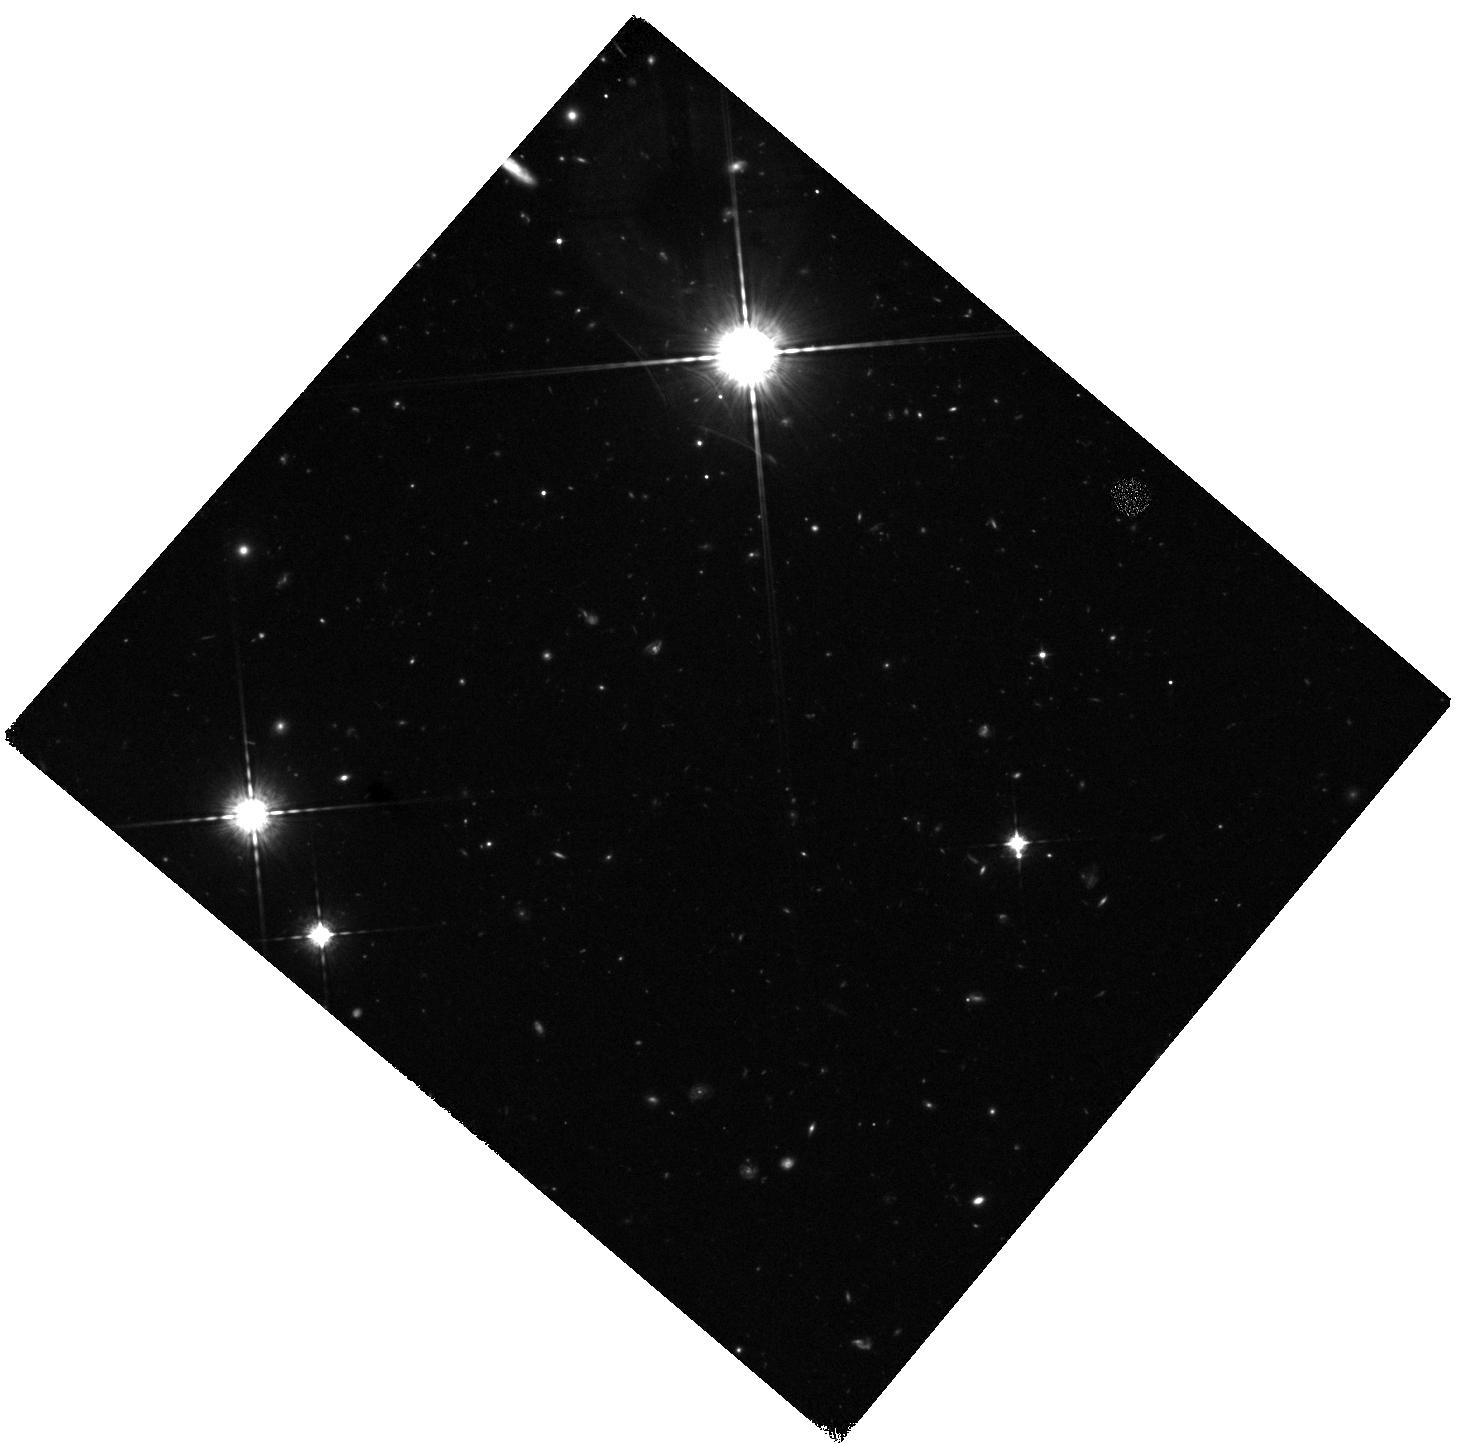
Target: Z7-GIANTLAE
Instrument: WFC3/IR
Filter: F098M
Exposure: 2.2 h
Observation ID: hst_12265_05_wfc3_ir_f098m_ibhi05

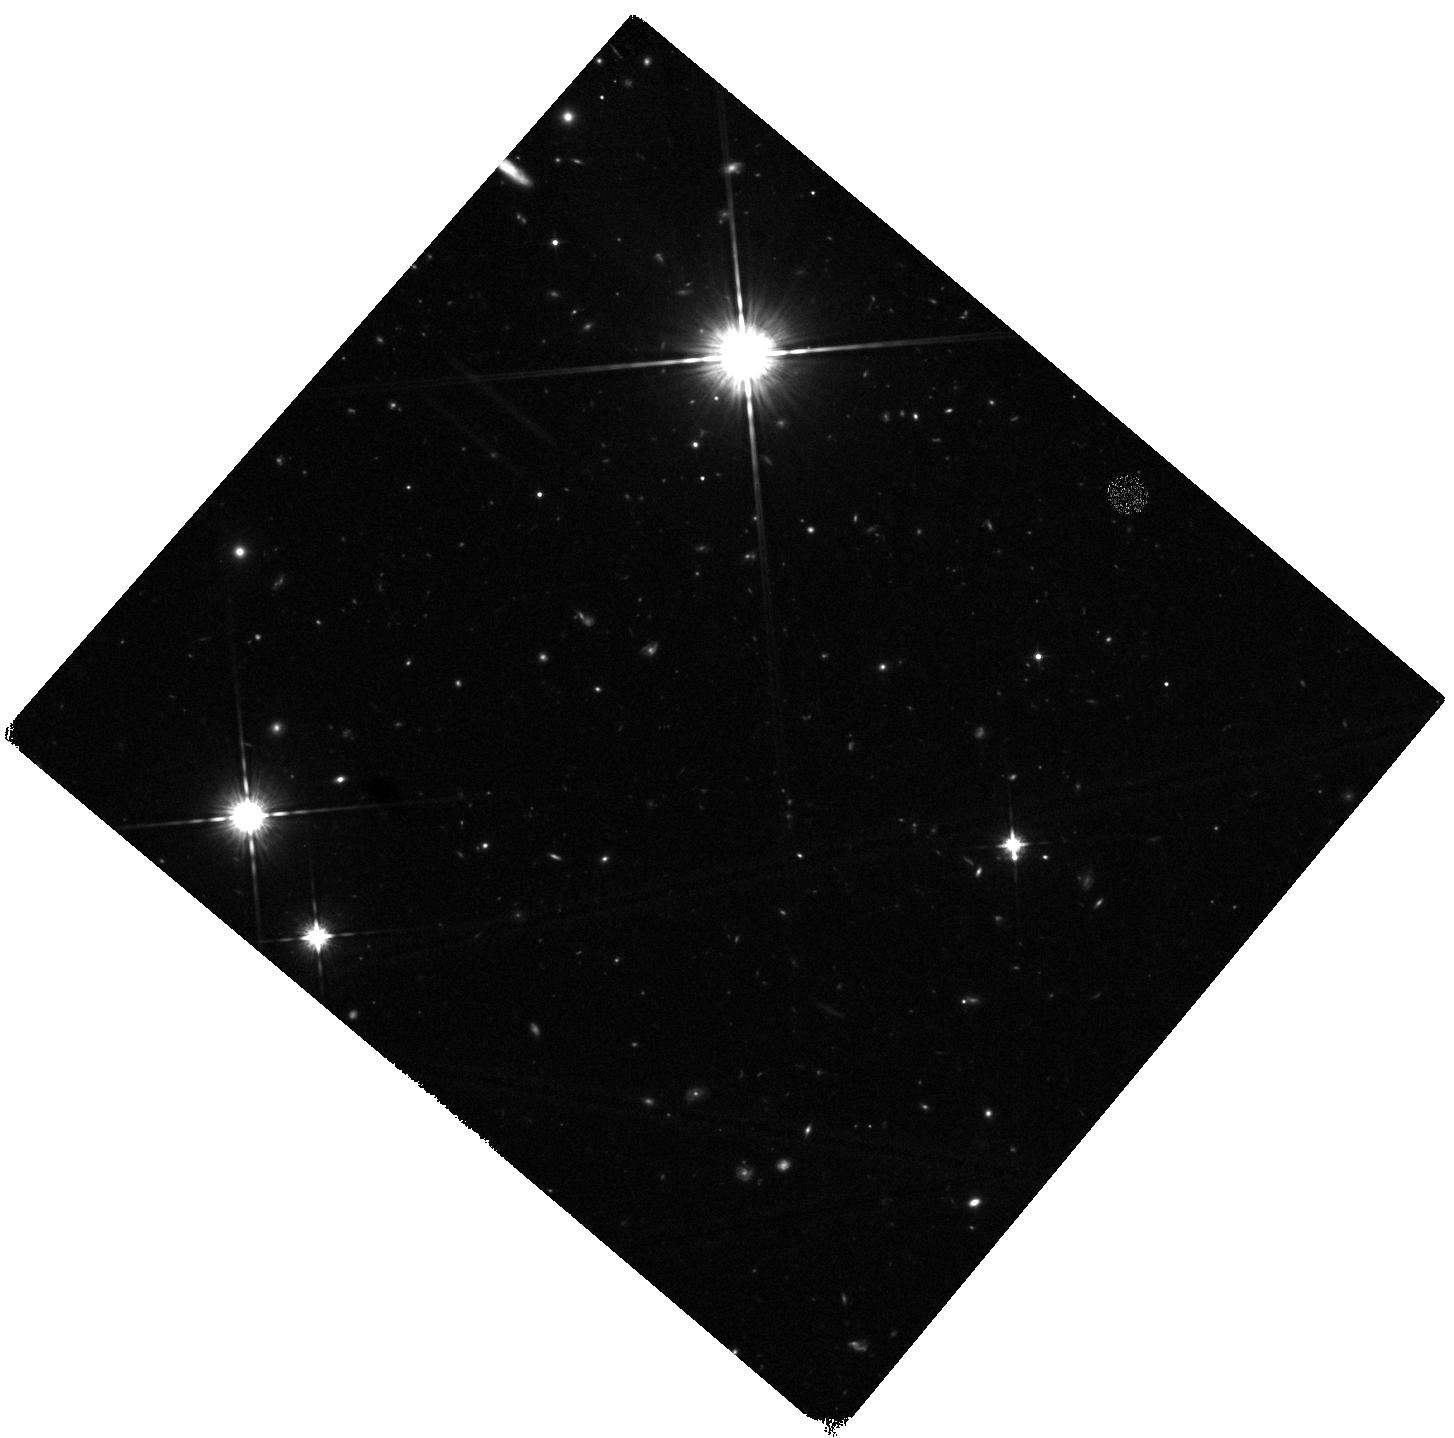
Target: Z7-GIANTLAE
Instrument: WFC3/IR
Filter: F125W
Exposure: 42 min
Observation ID: hst_12265_51_wfc3_ir_f125w_ibhi51

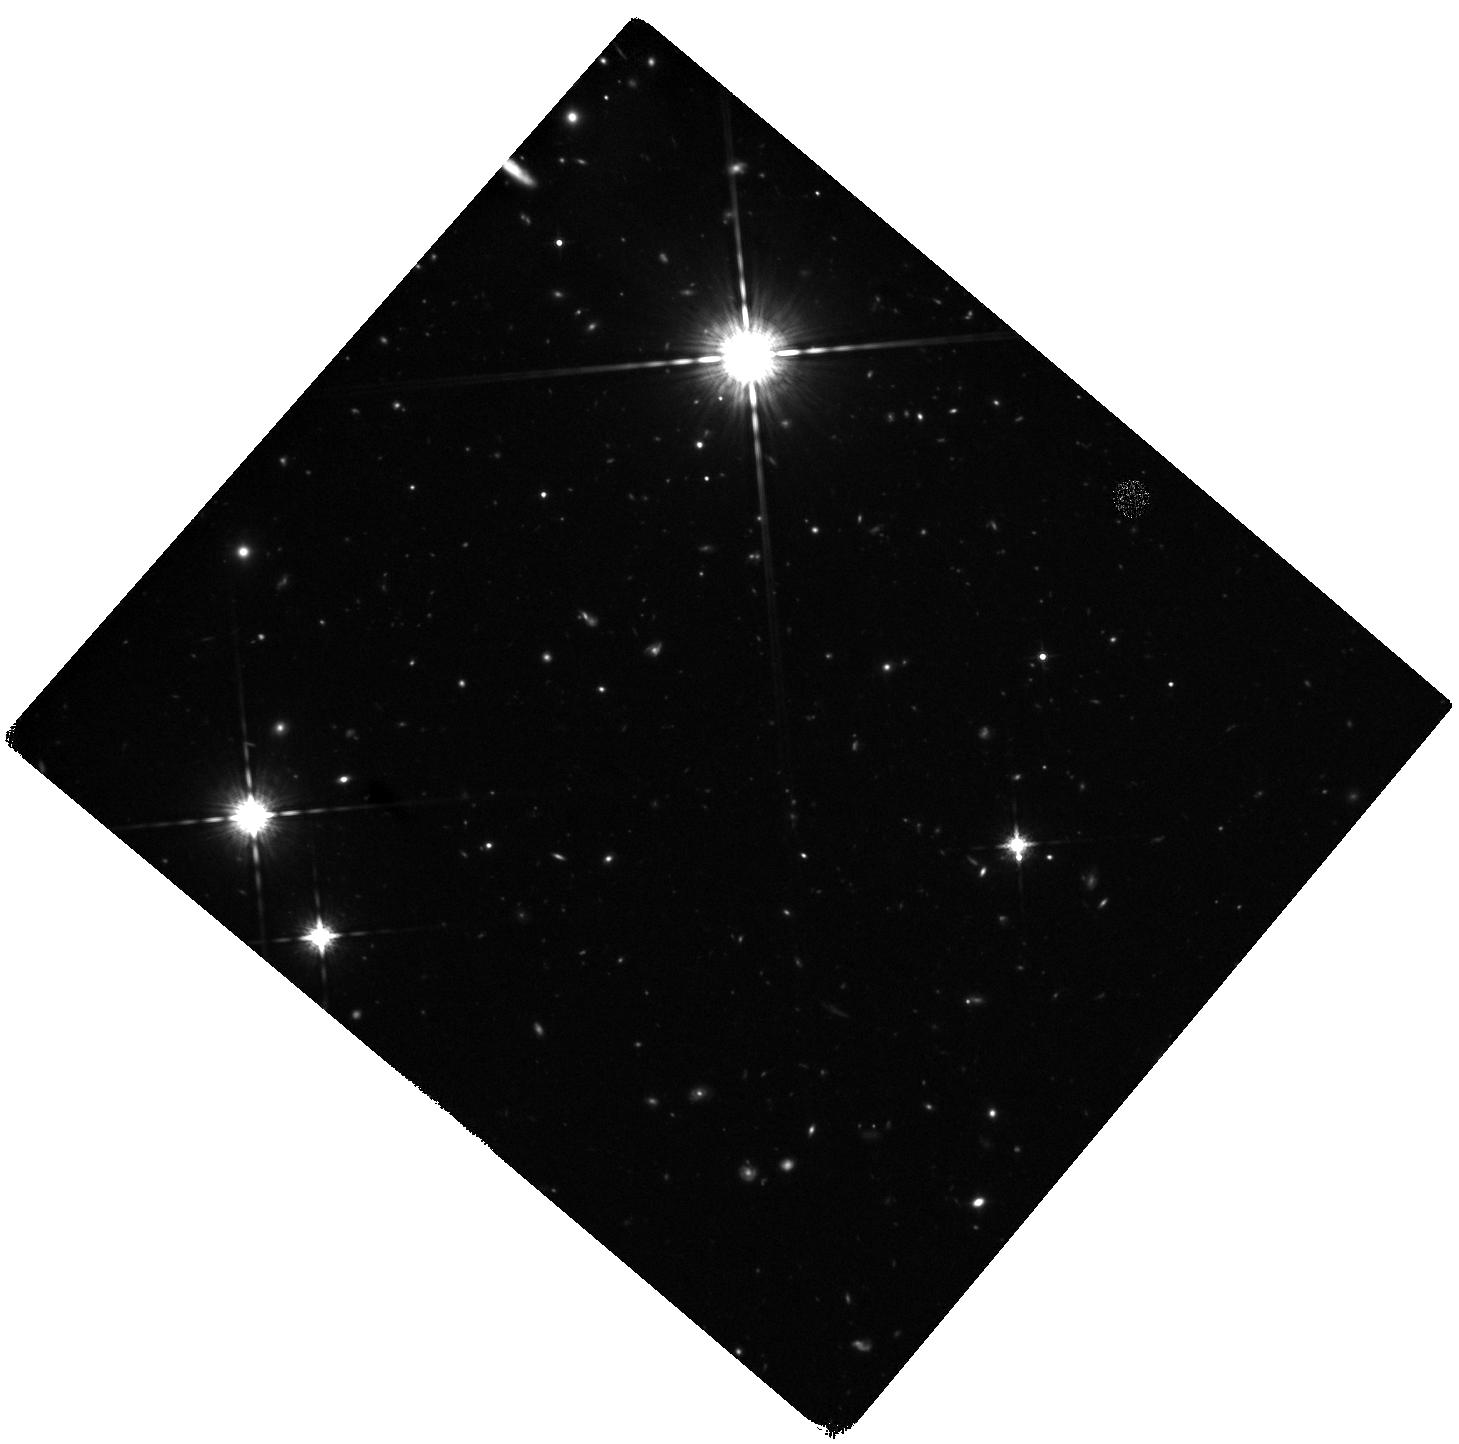
Target: Z7-GIANTLAE
Instrument: WFC3/IR
Filter: F160W
Exposure: 2.2 h
Observation ID: hst_12265_06_wfc3_ir_f160w_ibhi06

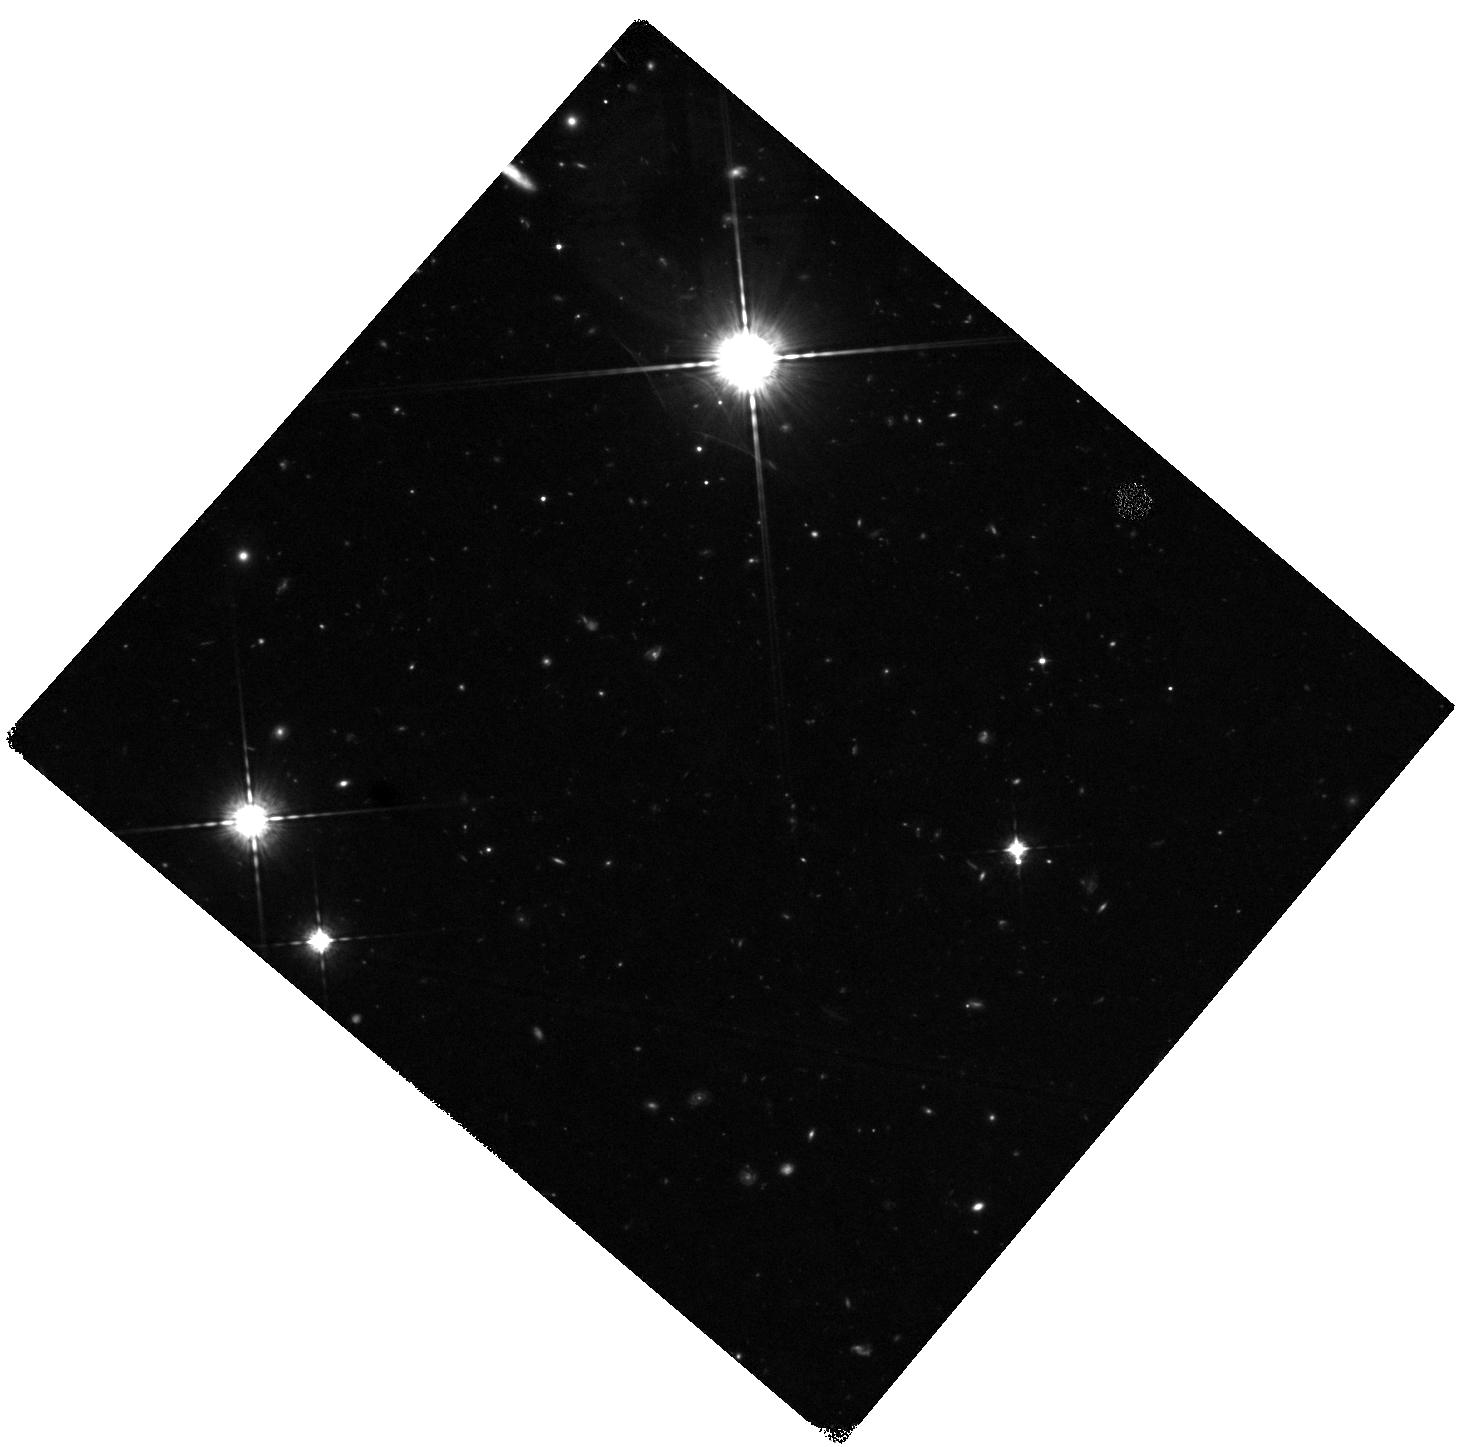
Target: Z7-GIANTLAE
Instrument: WFC3/IR
Filter: F098M
Exposure: 2.2 h
Observation ID: hst_12265_52_wfc3_ir_f098m_ibhi52

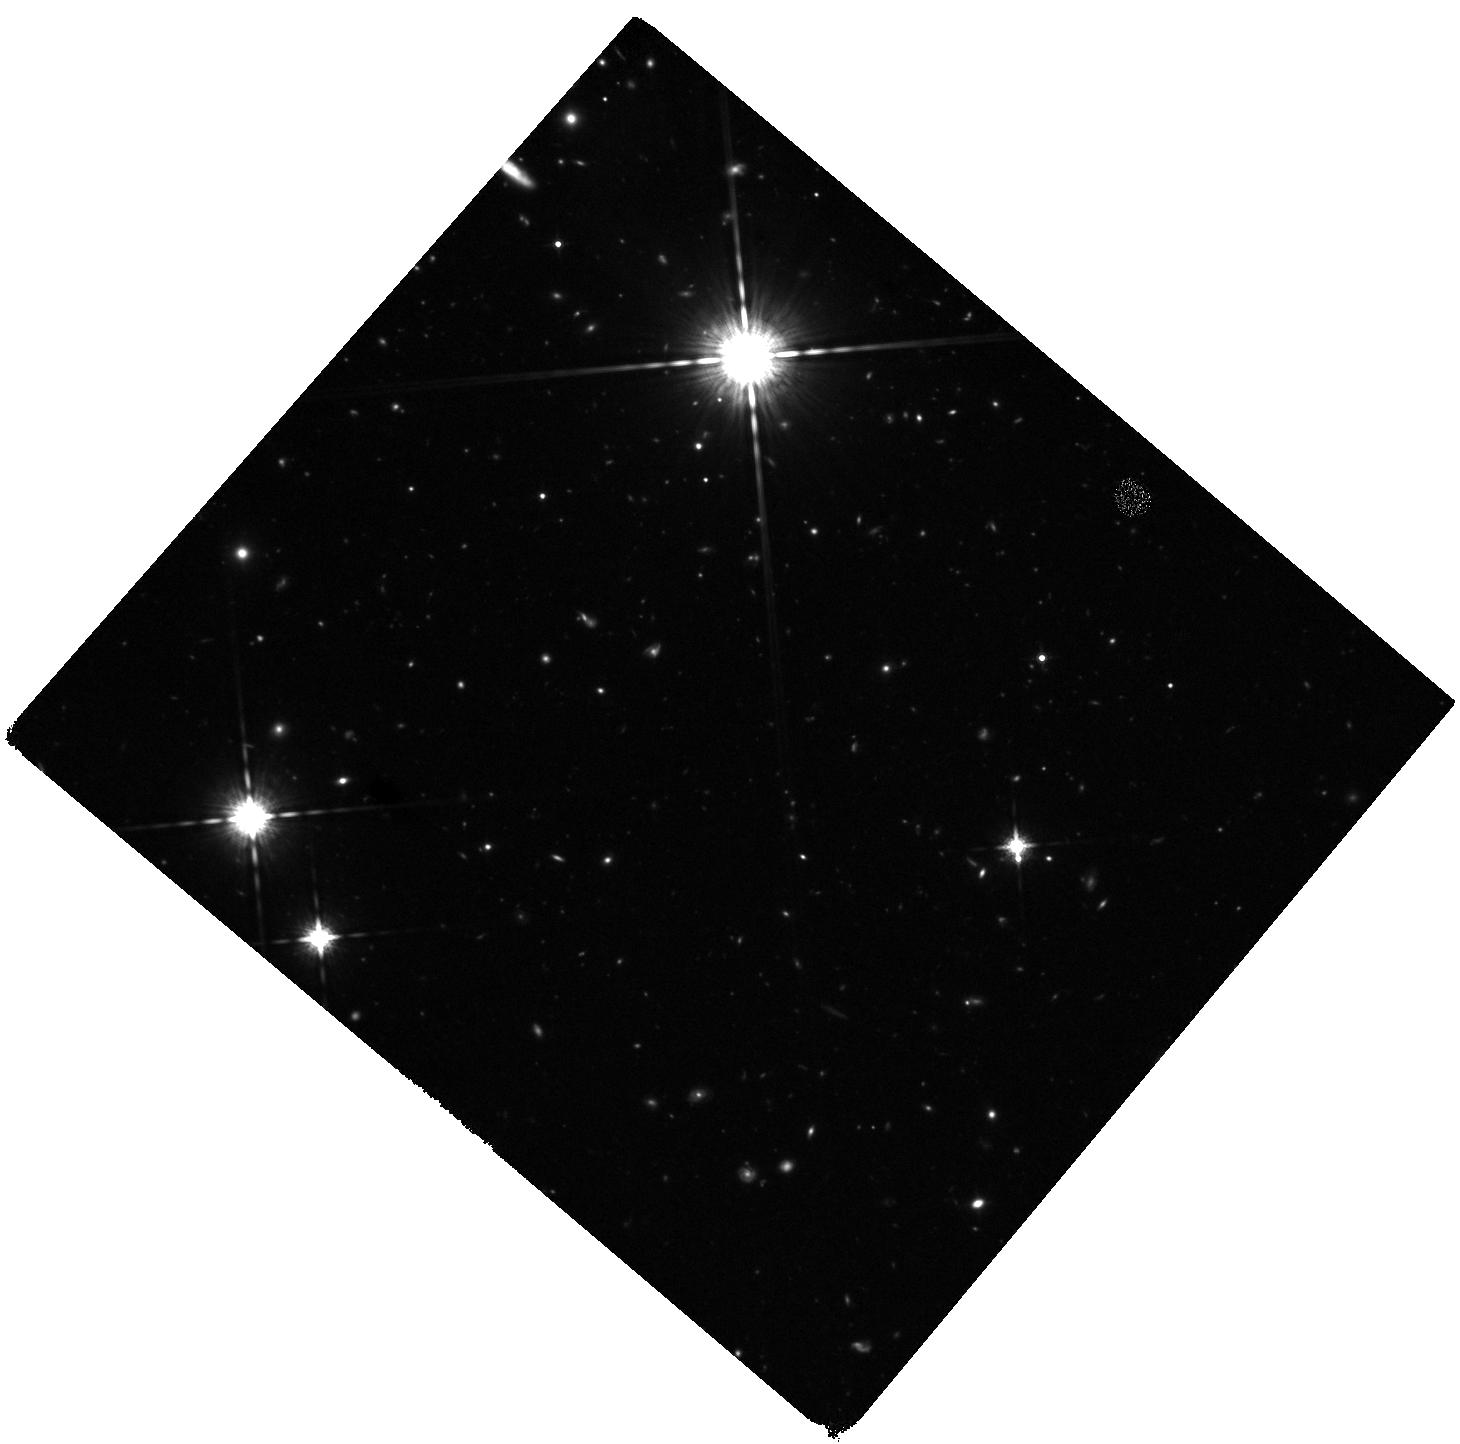
Target: Z7-GIANTLAE
Instrument: WFC3/IR
Filter: F160W
Exposure: 2.2 h
Observation ID: hst_12265_03_wfc3_ir_f160w_ibhi03

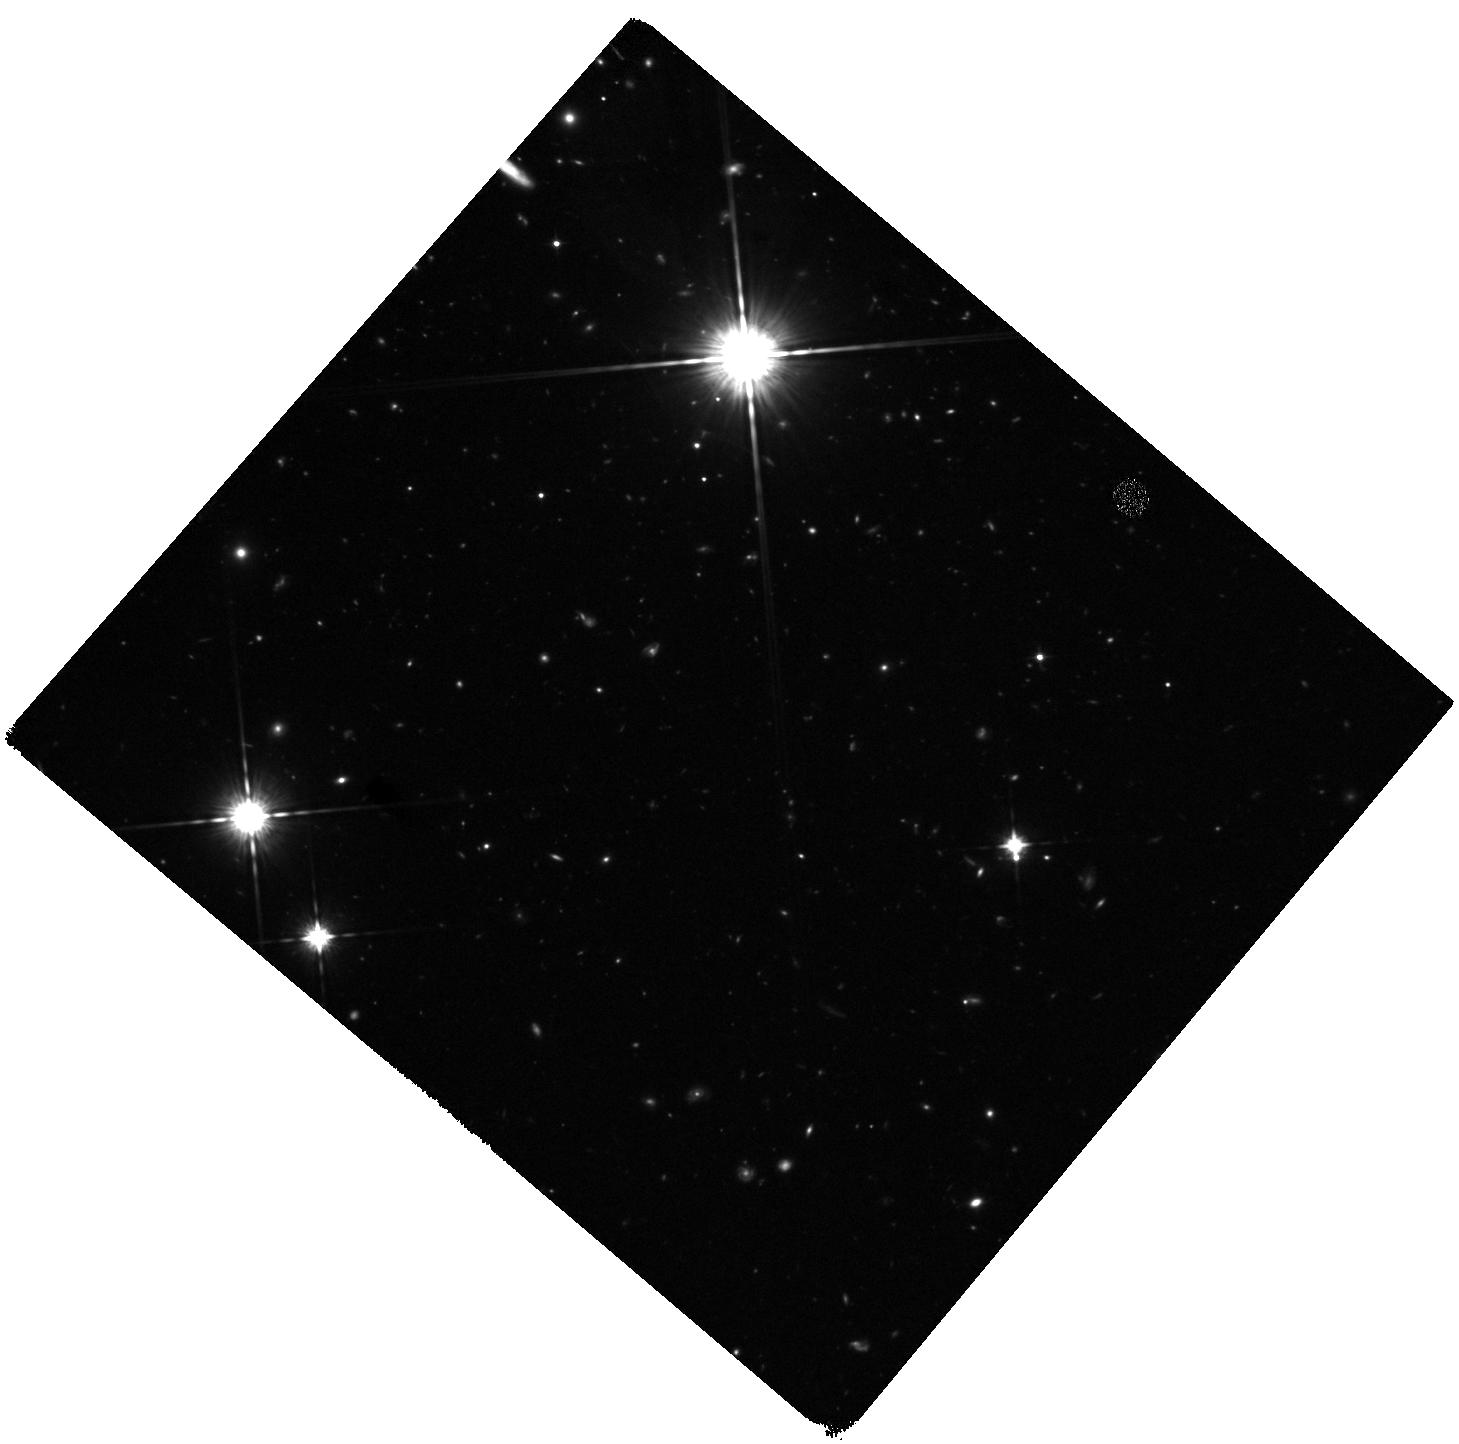
Target: Z7-GIANTLAE
Instrument: WFC3/IR
Filter: F125W
Exposure: 1.7 h
Observation ID: hst_12265_01_wfc3_ir_f125w_ibhi01

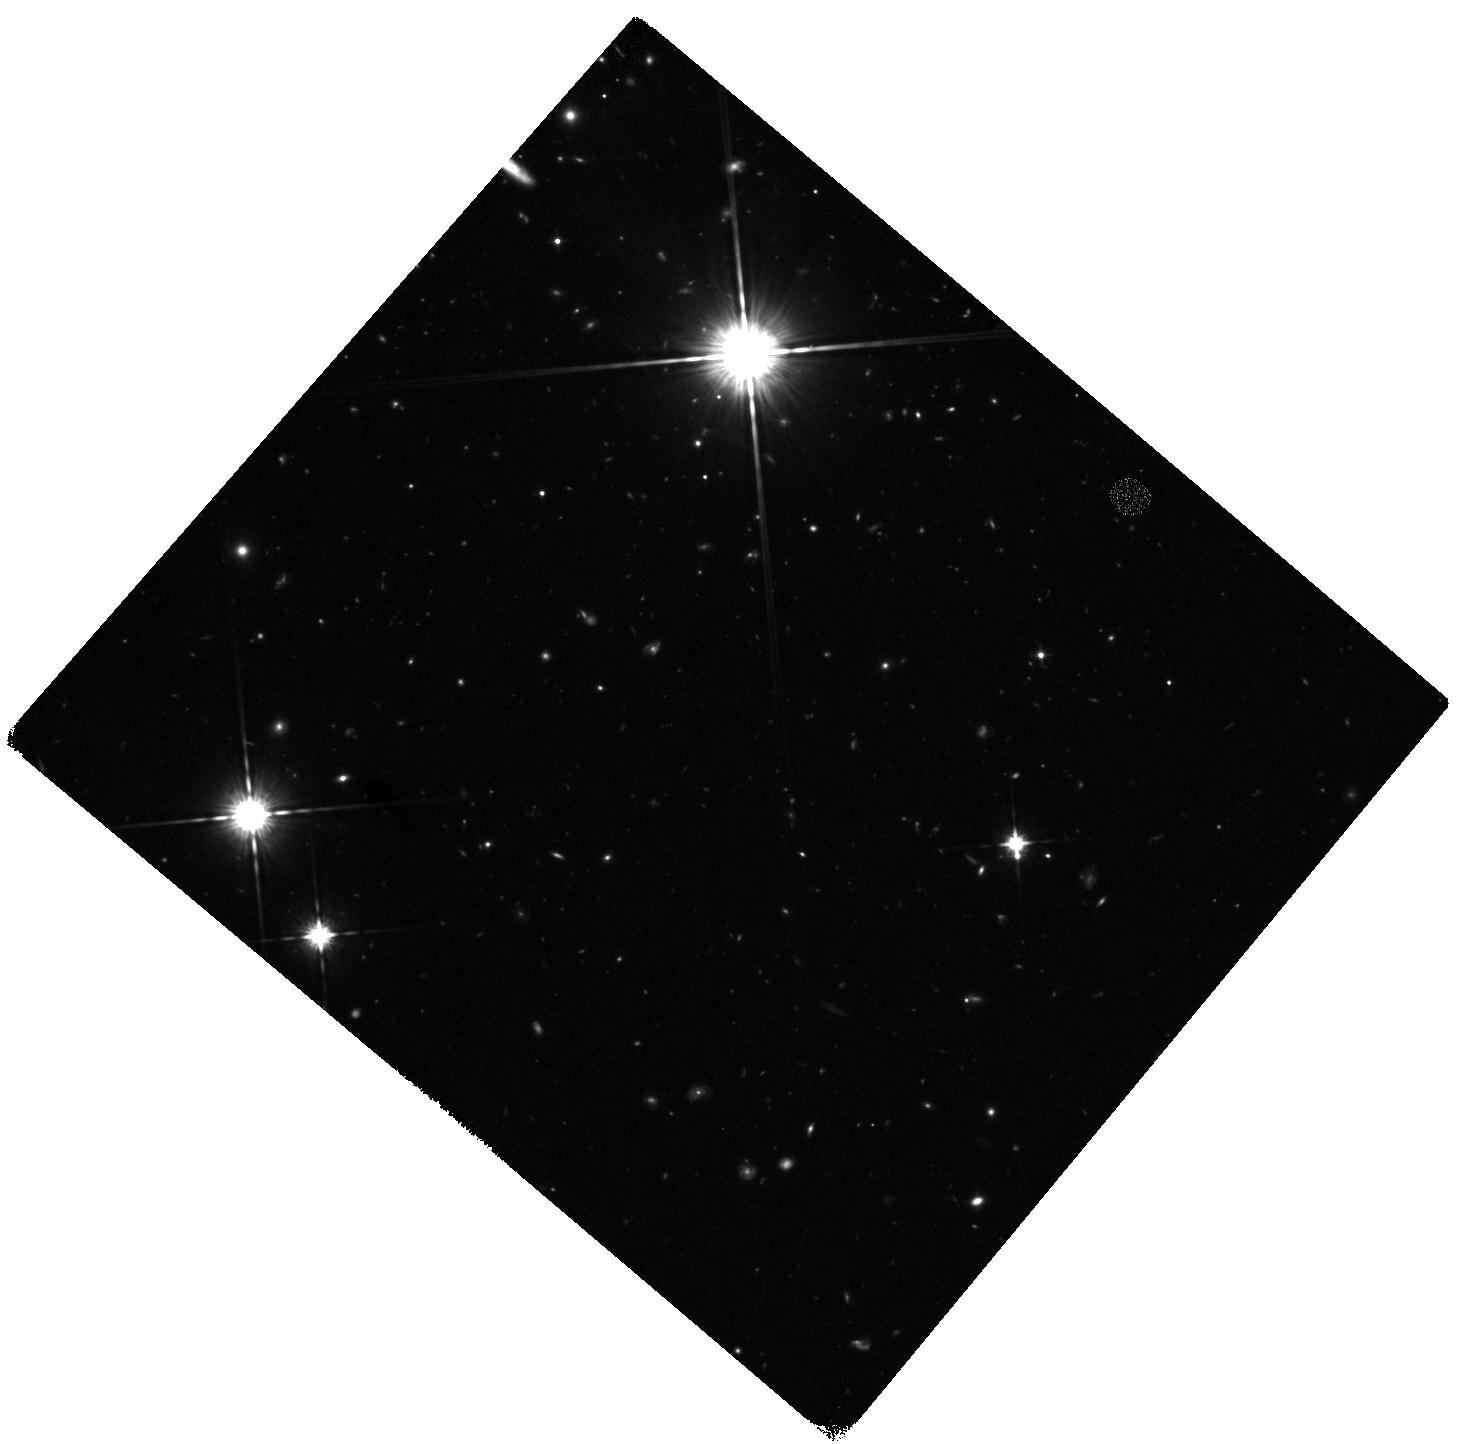
Target: Z7-GIANTLAE
Instrument: WFC3/IR
Filter: F125W
Exposure: 1.5 h
Observation ID: hst_12265_04_wfc3_ir_f125w_ibhi04

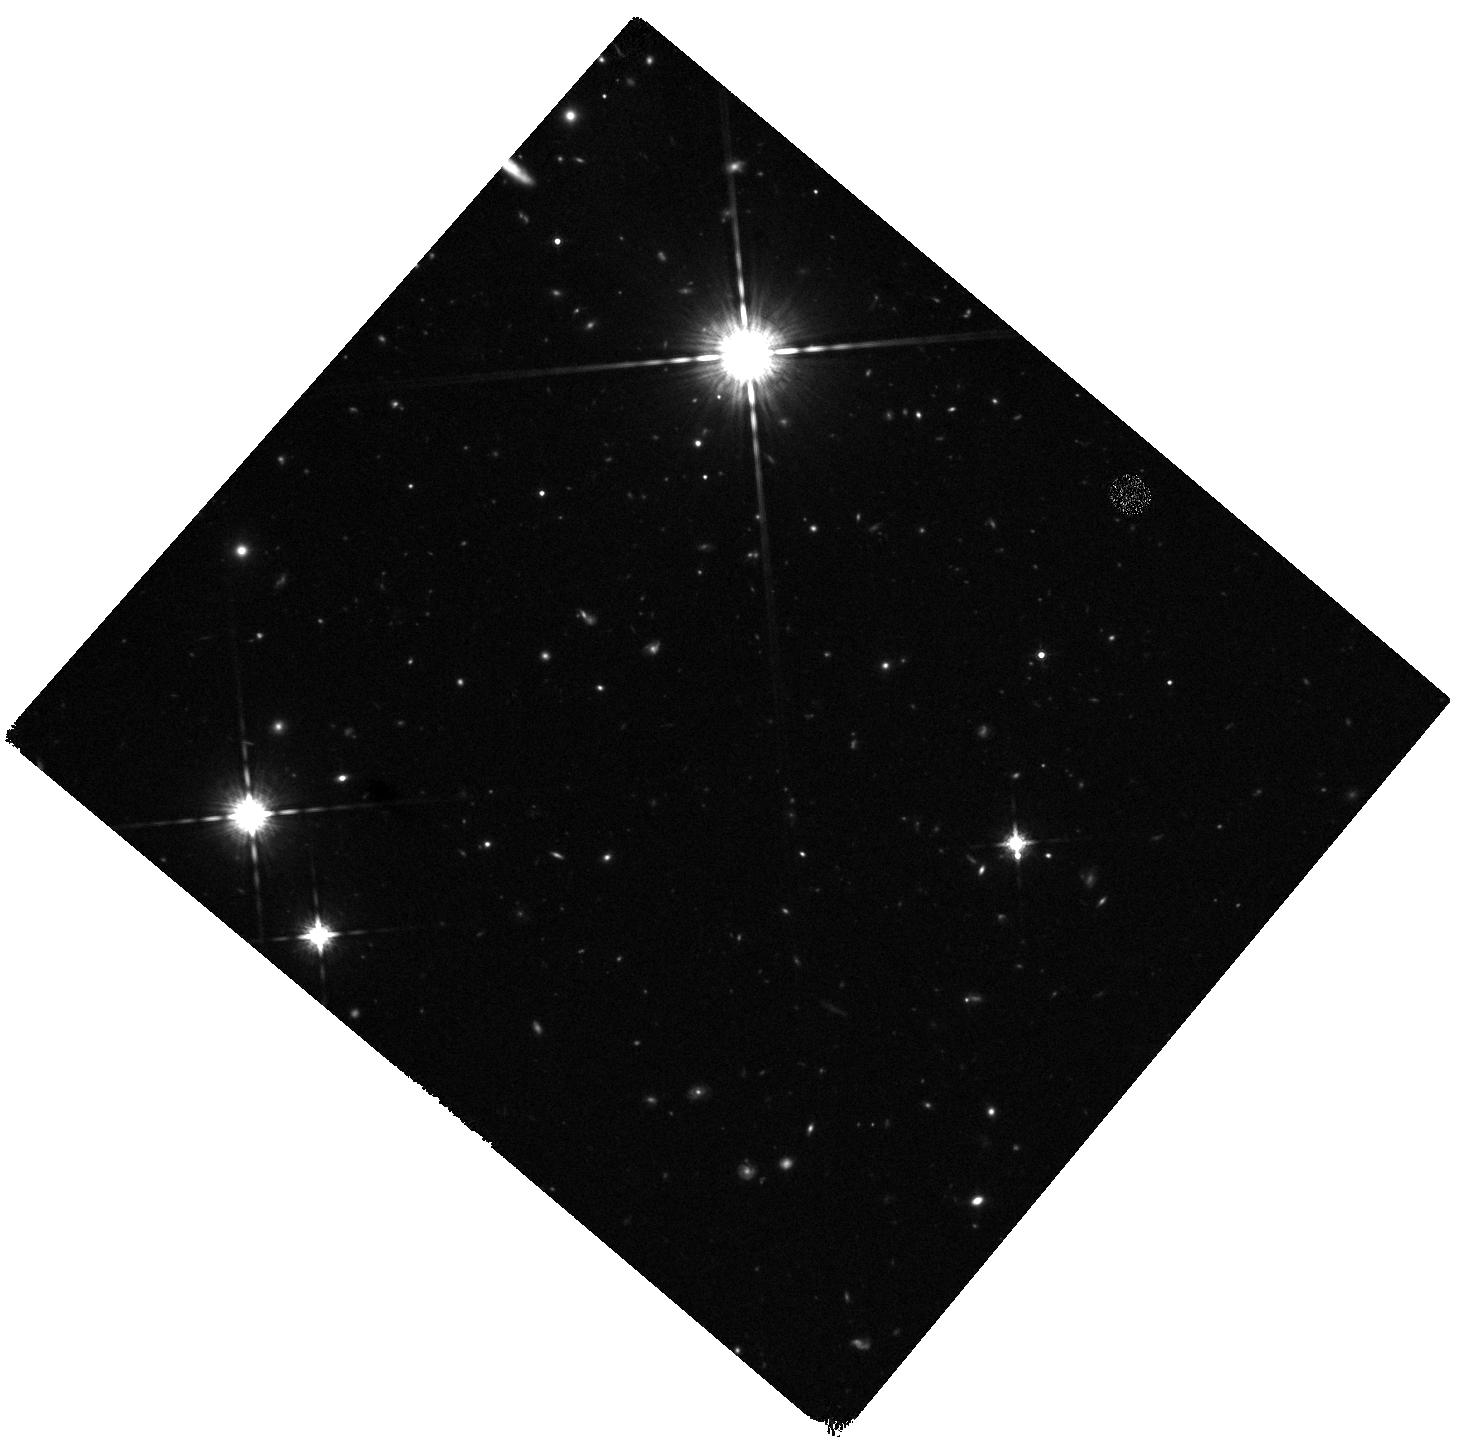
Target: Z7-GIANTLAE
Instrument: WFC3/IR
Filter: F160W
Exposure: 42 min
Observation ID: hst_12265_04_wfc3_ir_f160w_ibhi04

Determining the Physical Nature of a Unique Giant Lya Emitter at z=6.595 (PI: Ouchi, Masami)

We propose deep WFC3/IR imaging for a giant Lya emitter (LAE) with a Keck spectroscopic redshift of z=6.595 discovered by extensive narrow-band imaging with Subaru in the SXDS-UKIDSS/UDS field. This remarkable object is unique in many respects including its large stellar mass and luminous nebula which extends over 17 kpc; no equivalent source has been found in other surveys. The nature of this rare object is unclear. Fundamental to progress is determining the origin of star formation in such an early massive object; if the age of the stellar population is short we are likely witnessing a special moment in the formation history of a massive galaxy. The heating source for the nebula is also unclear; options include intense star formation, the infall of cold gas onto a dark halo or shock heating from a merger. We will take deep broad-band (F125W and F160W) images and an intermediate-band (F098M) image which will be analyzed in conjunction with ultra-deep IRAC 3.6 and 4.5 micron data being taken by the Spitzer/SEDS project. These data will enable us to constrain the star formation rate and stellar age. Moreover, the UV continuum morphology and Lya-line distribution will be investigated for evidence of a major merger, cold accretion, or hot bubbles associated with outflows. We will address the physical origin of the remarkable object observed at an epoch where massive galaxies are thought to begin their assembly.